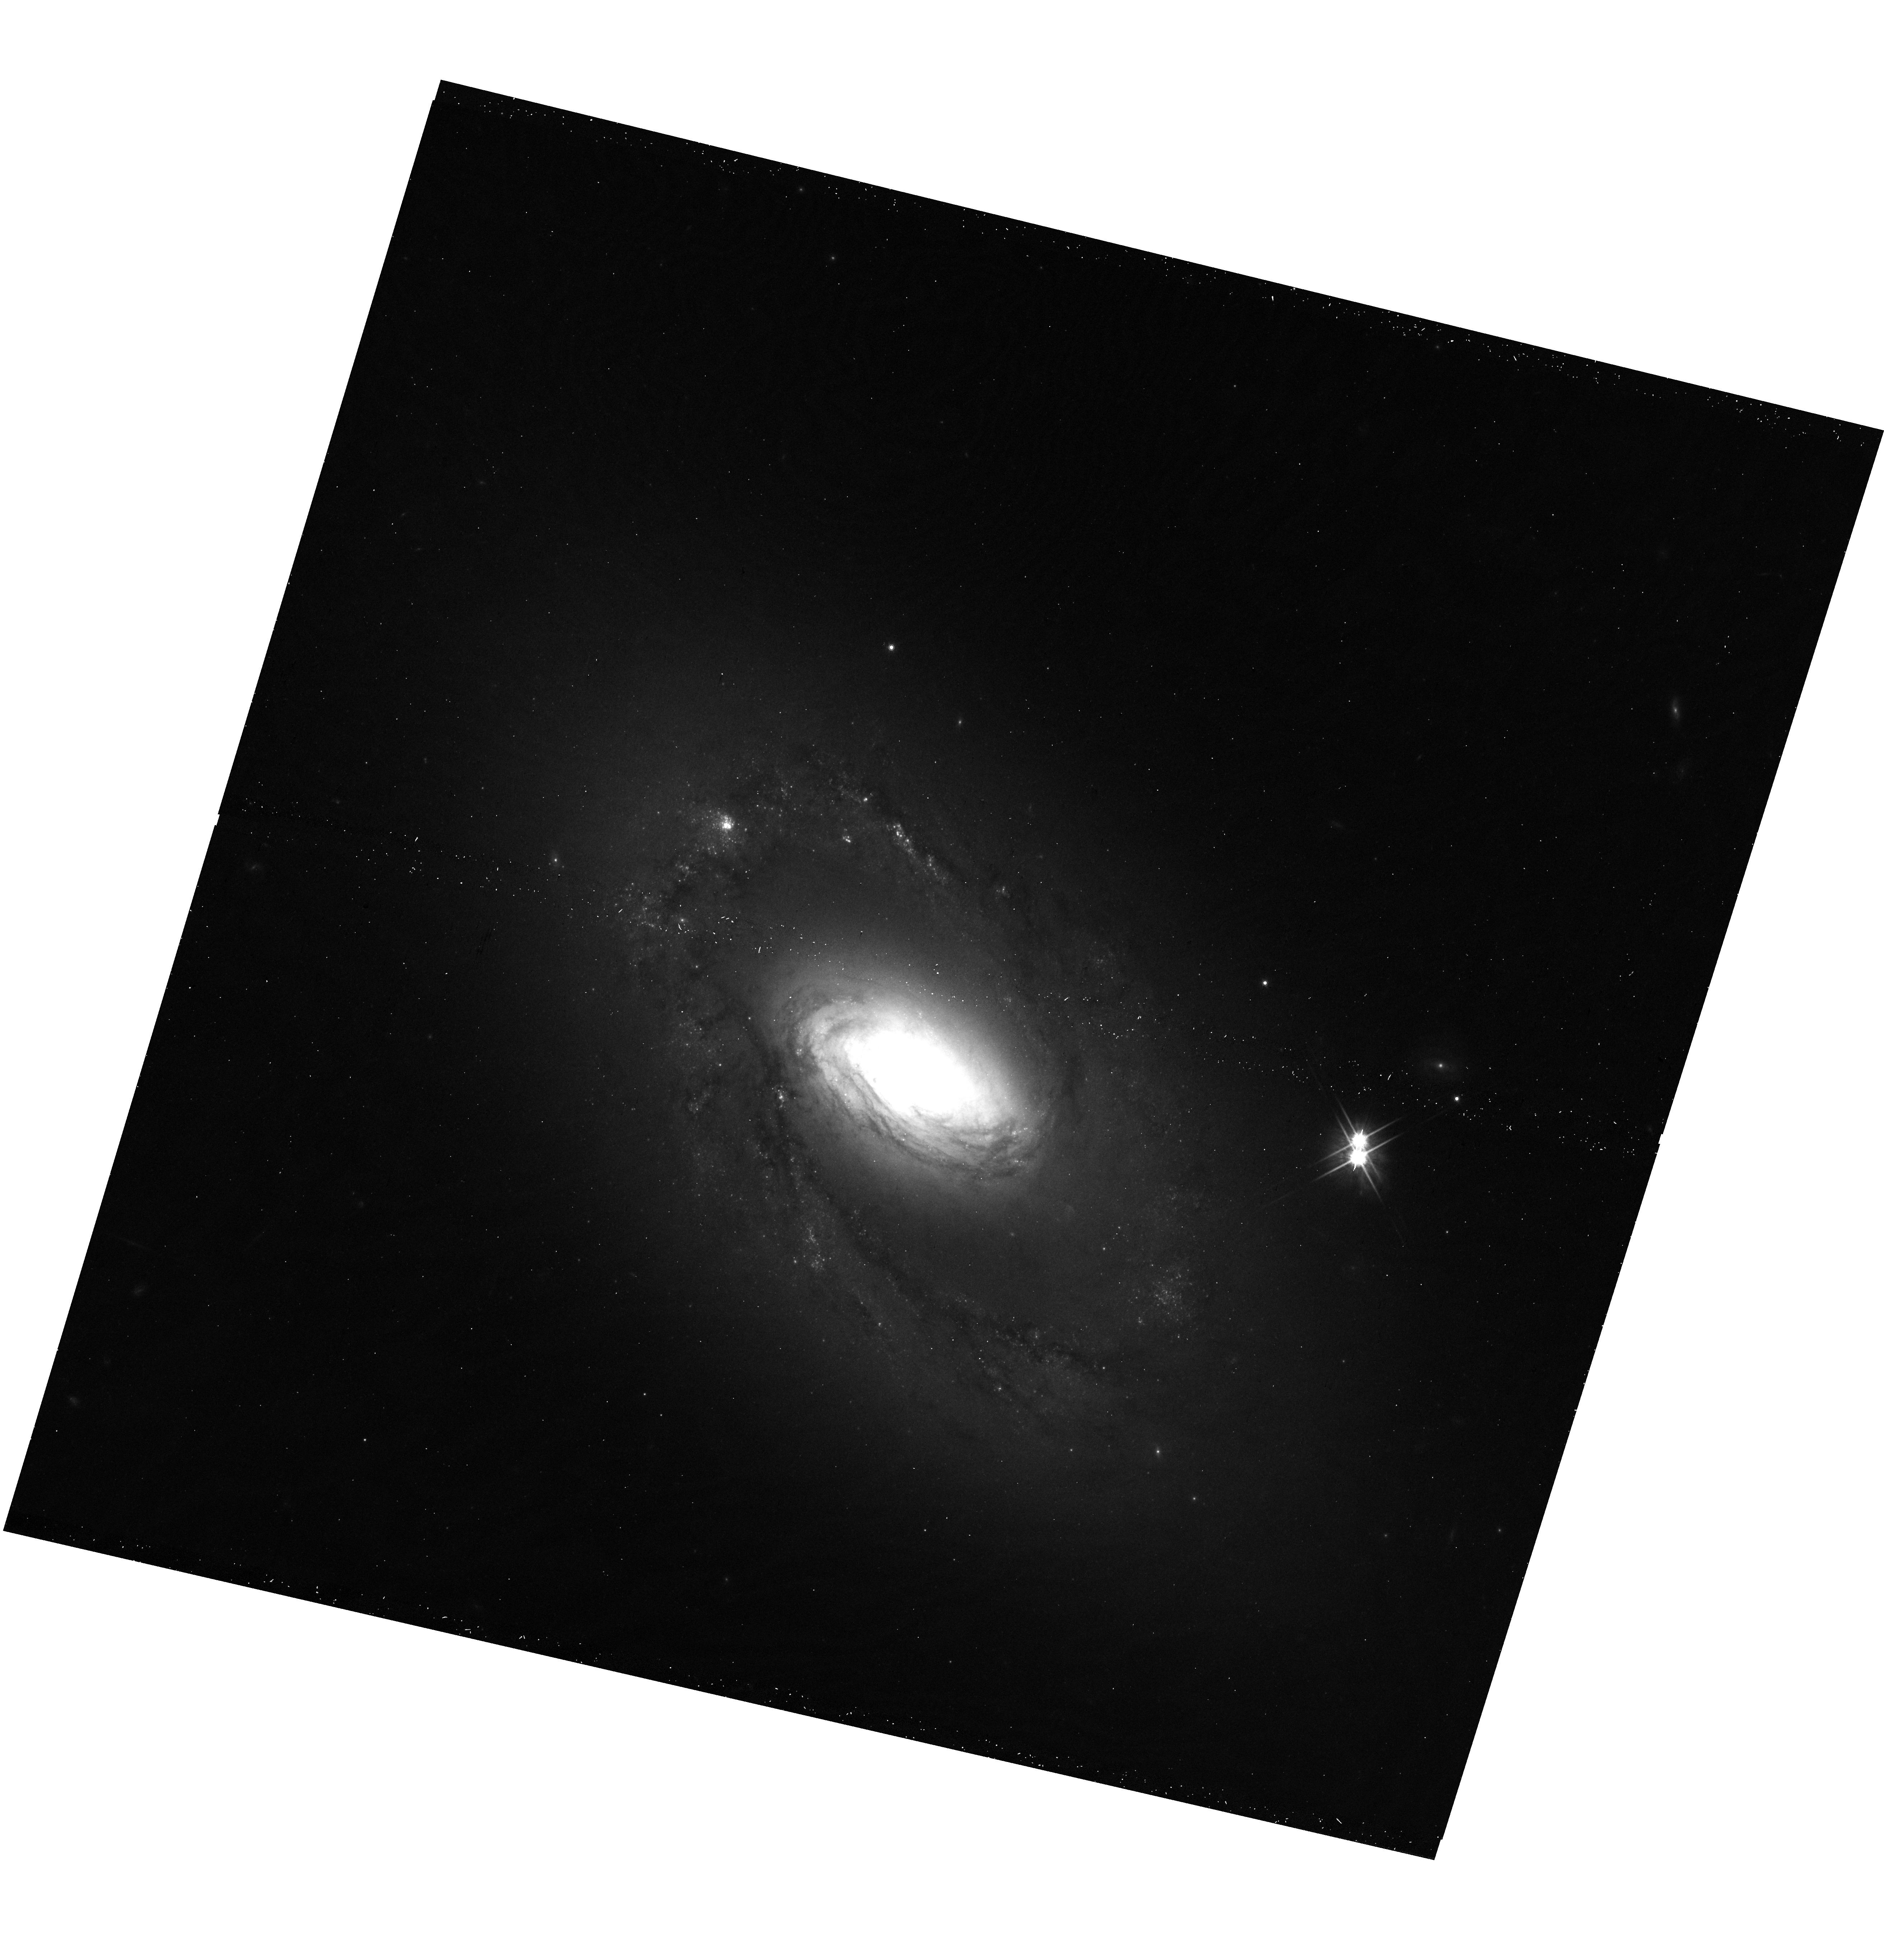
Target: NGC-4102
Instrument: WFC3/UVIS
Filter: F814W
Exposure: 12 min
Observation ID: hst_17580_04_wfc3_uvis_f814w_if7604

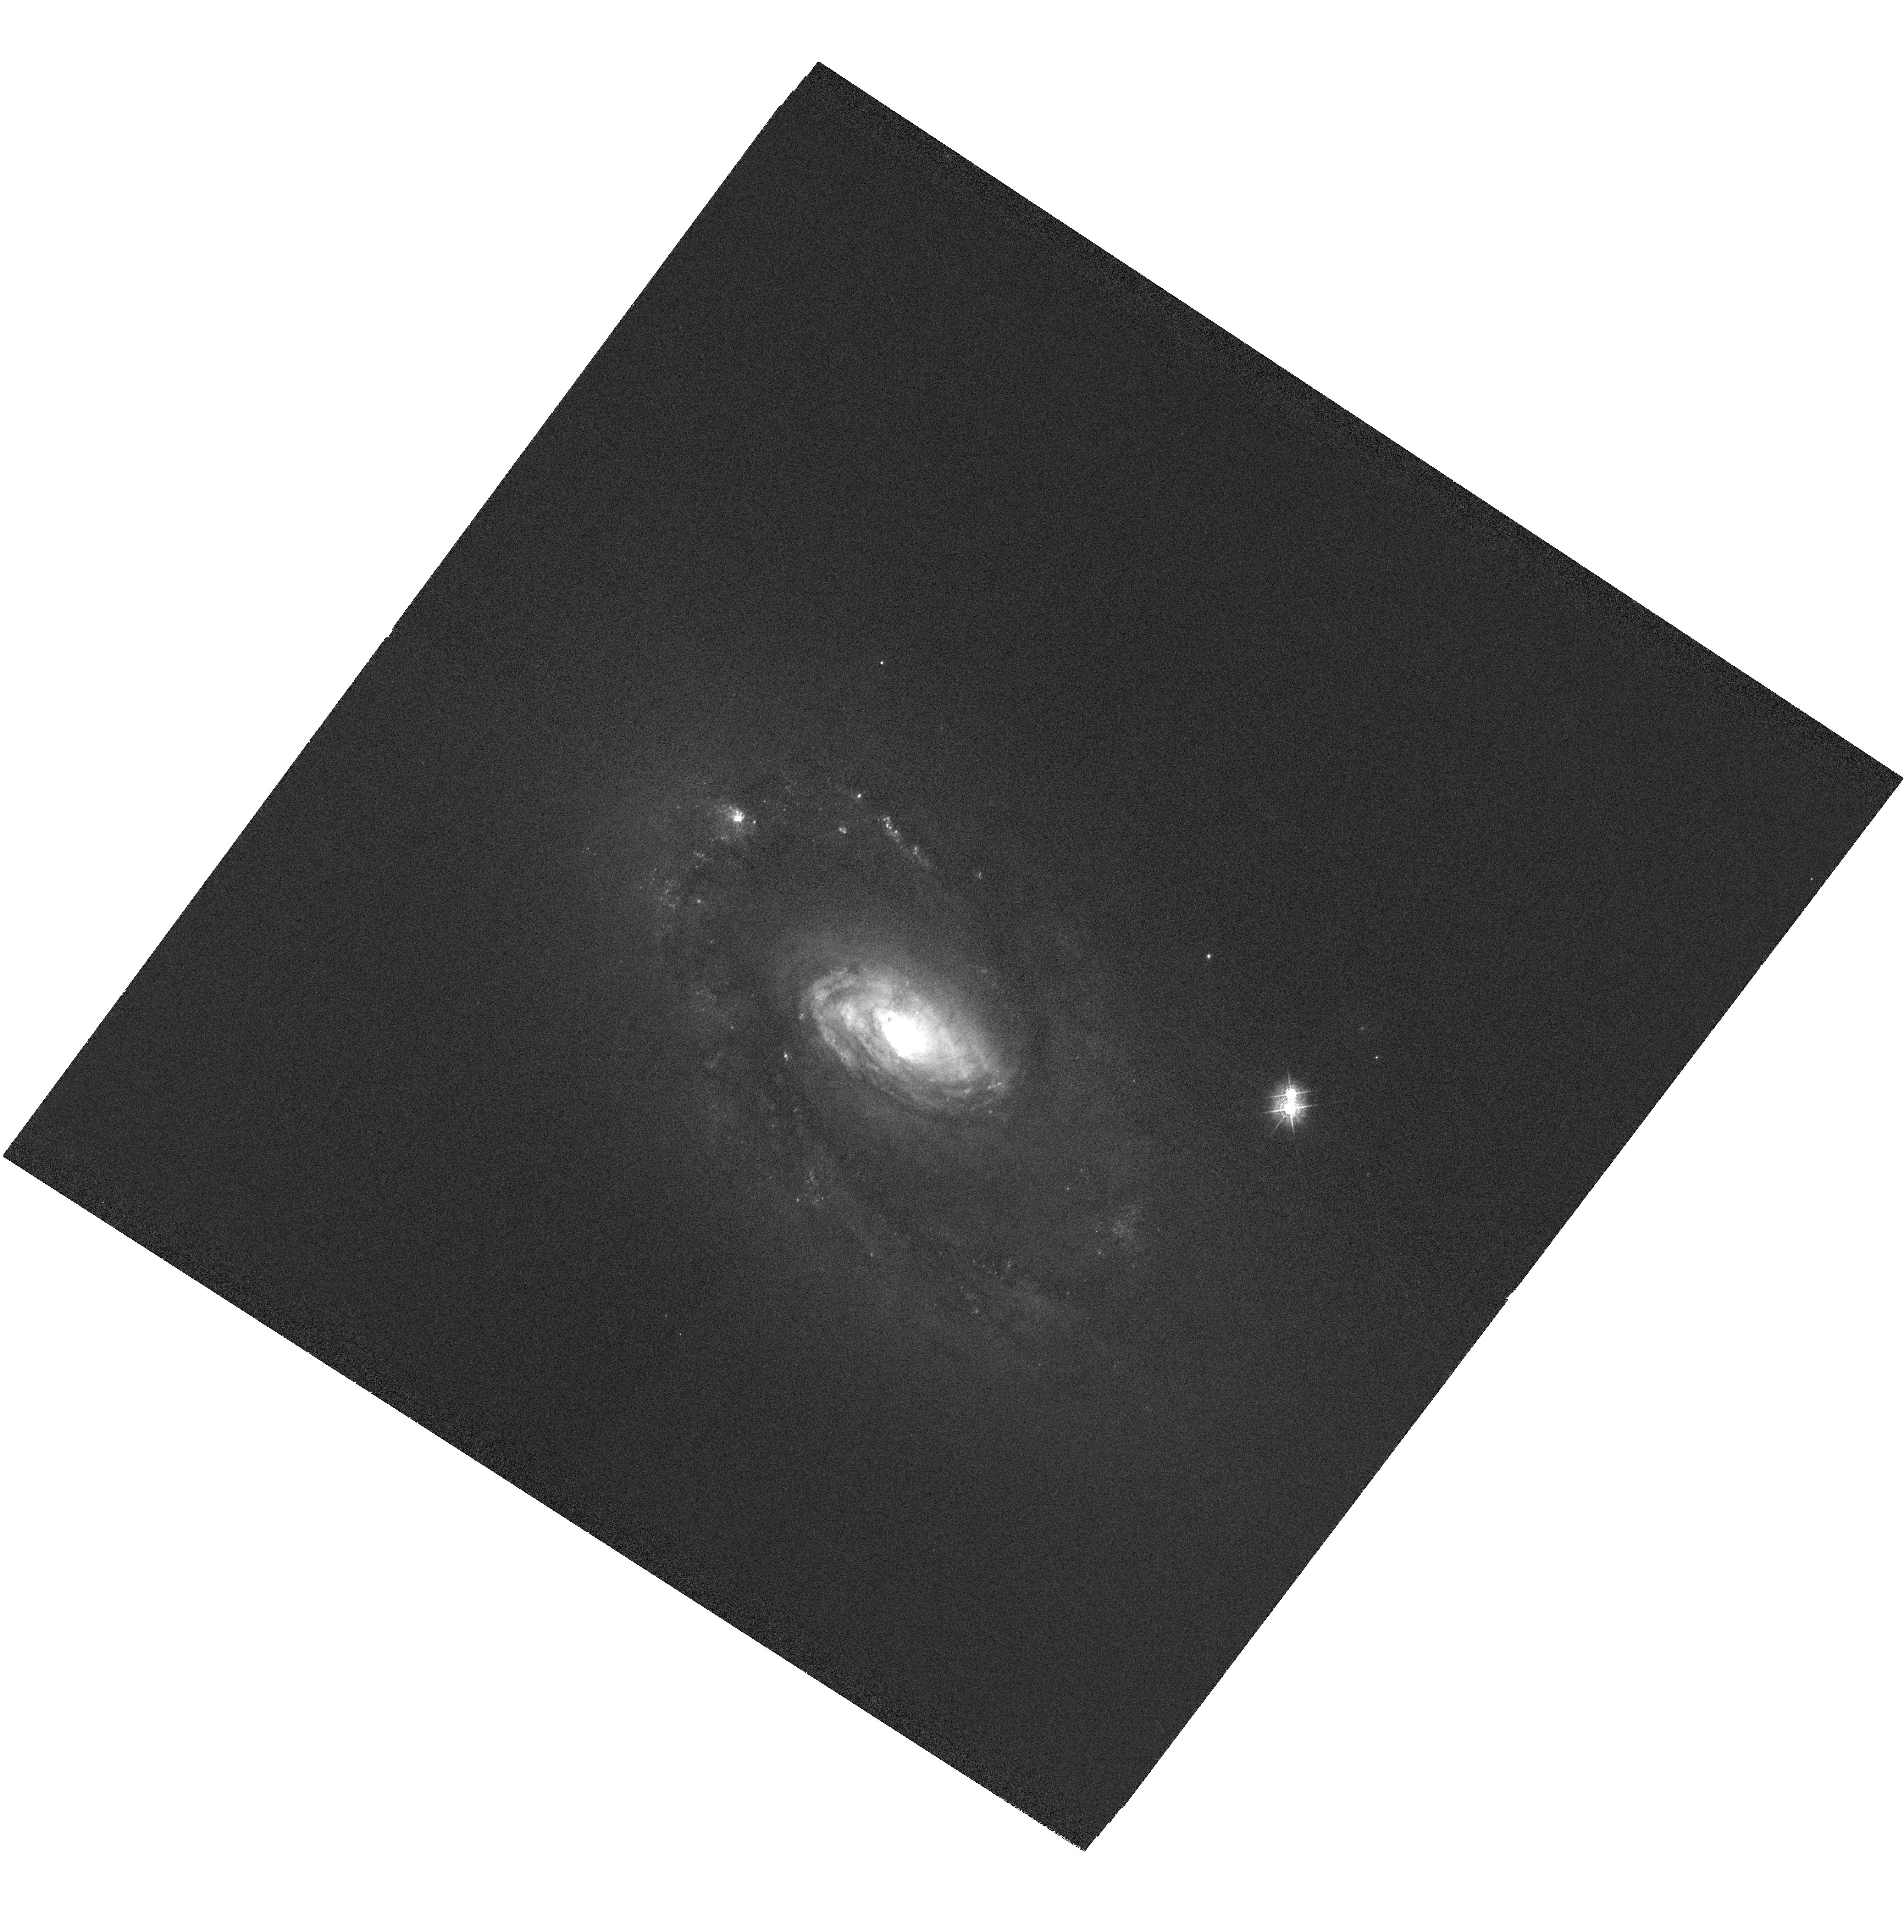
Target: NGC-4102
Instrument: WFC3/UVIS
Filter: F502N
Exposure: 2.5 h
Observation ID: hst_17580_05_wfc3_uvis_f502n_if7605

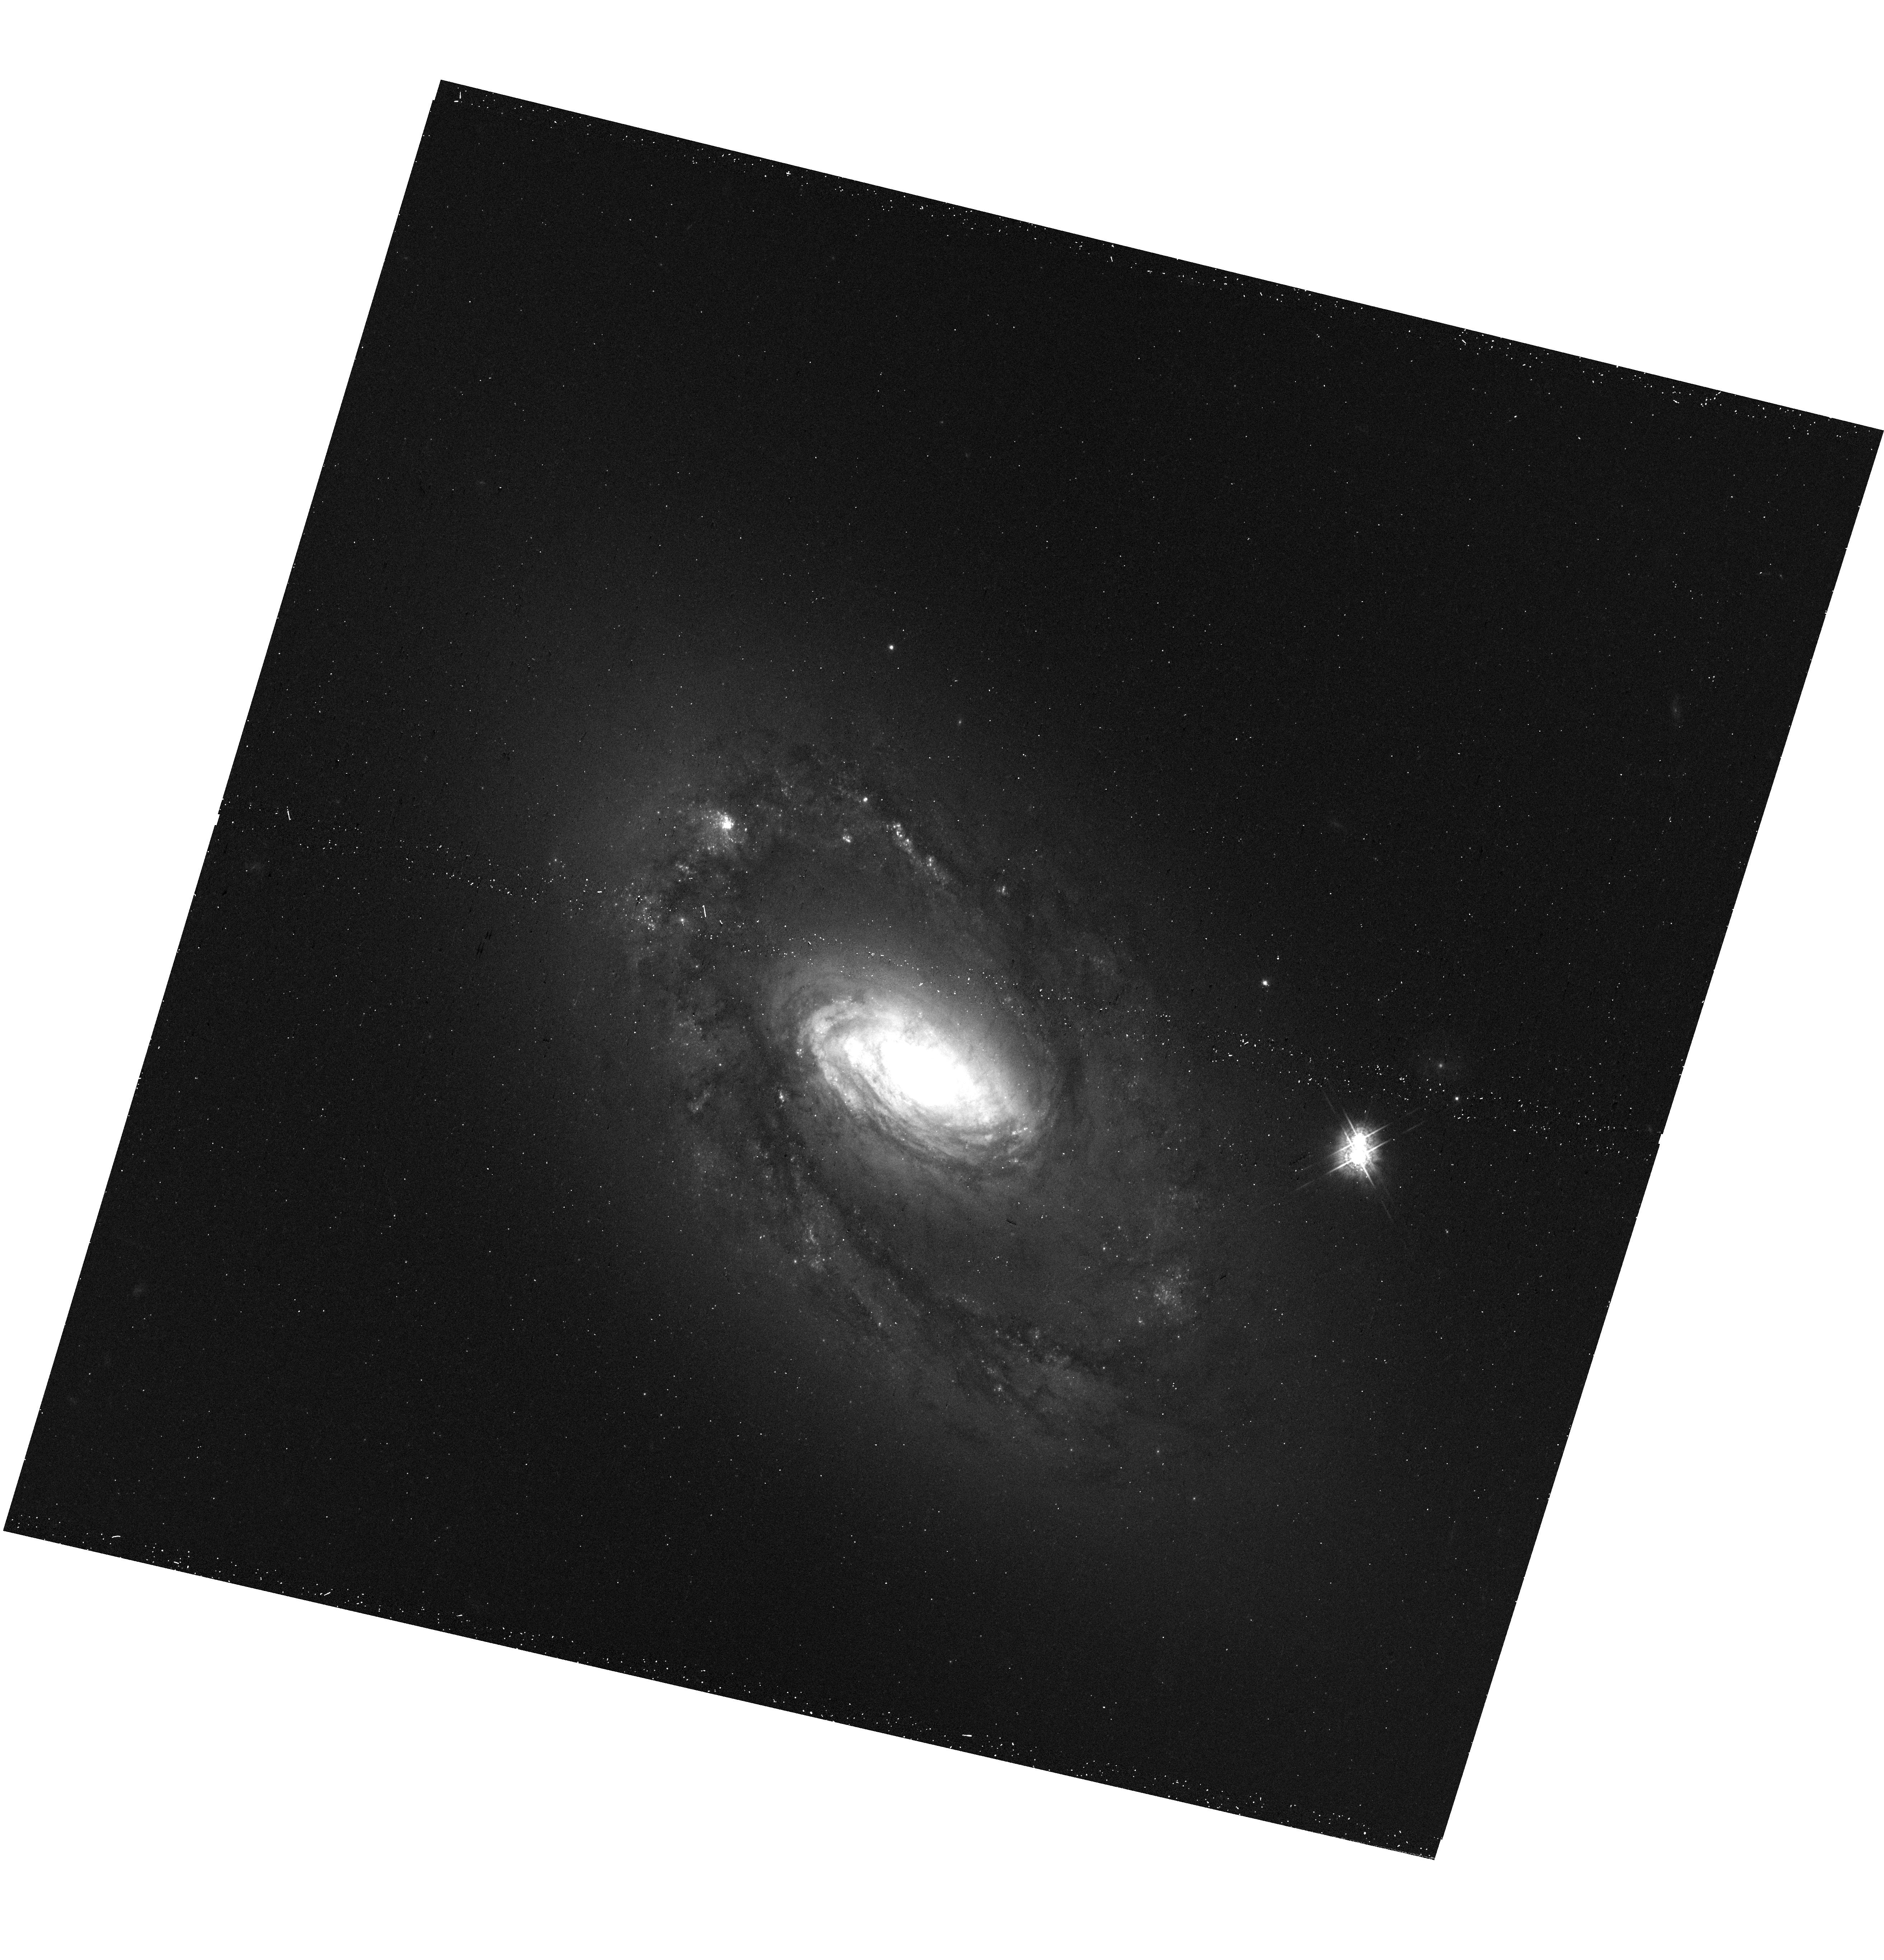
Target: NGC-4102
Instrument: WFC3/UVIS
Filter: F547M
Exposure: 12 min
Observation ID: hst_17580_04_wfc3_uvis_f547m_if7604

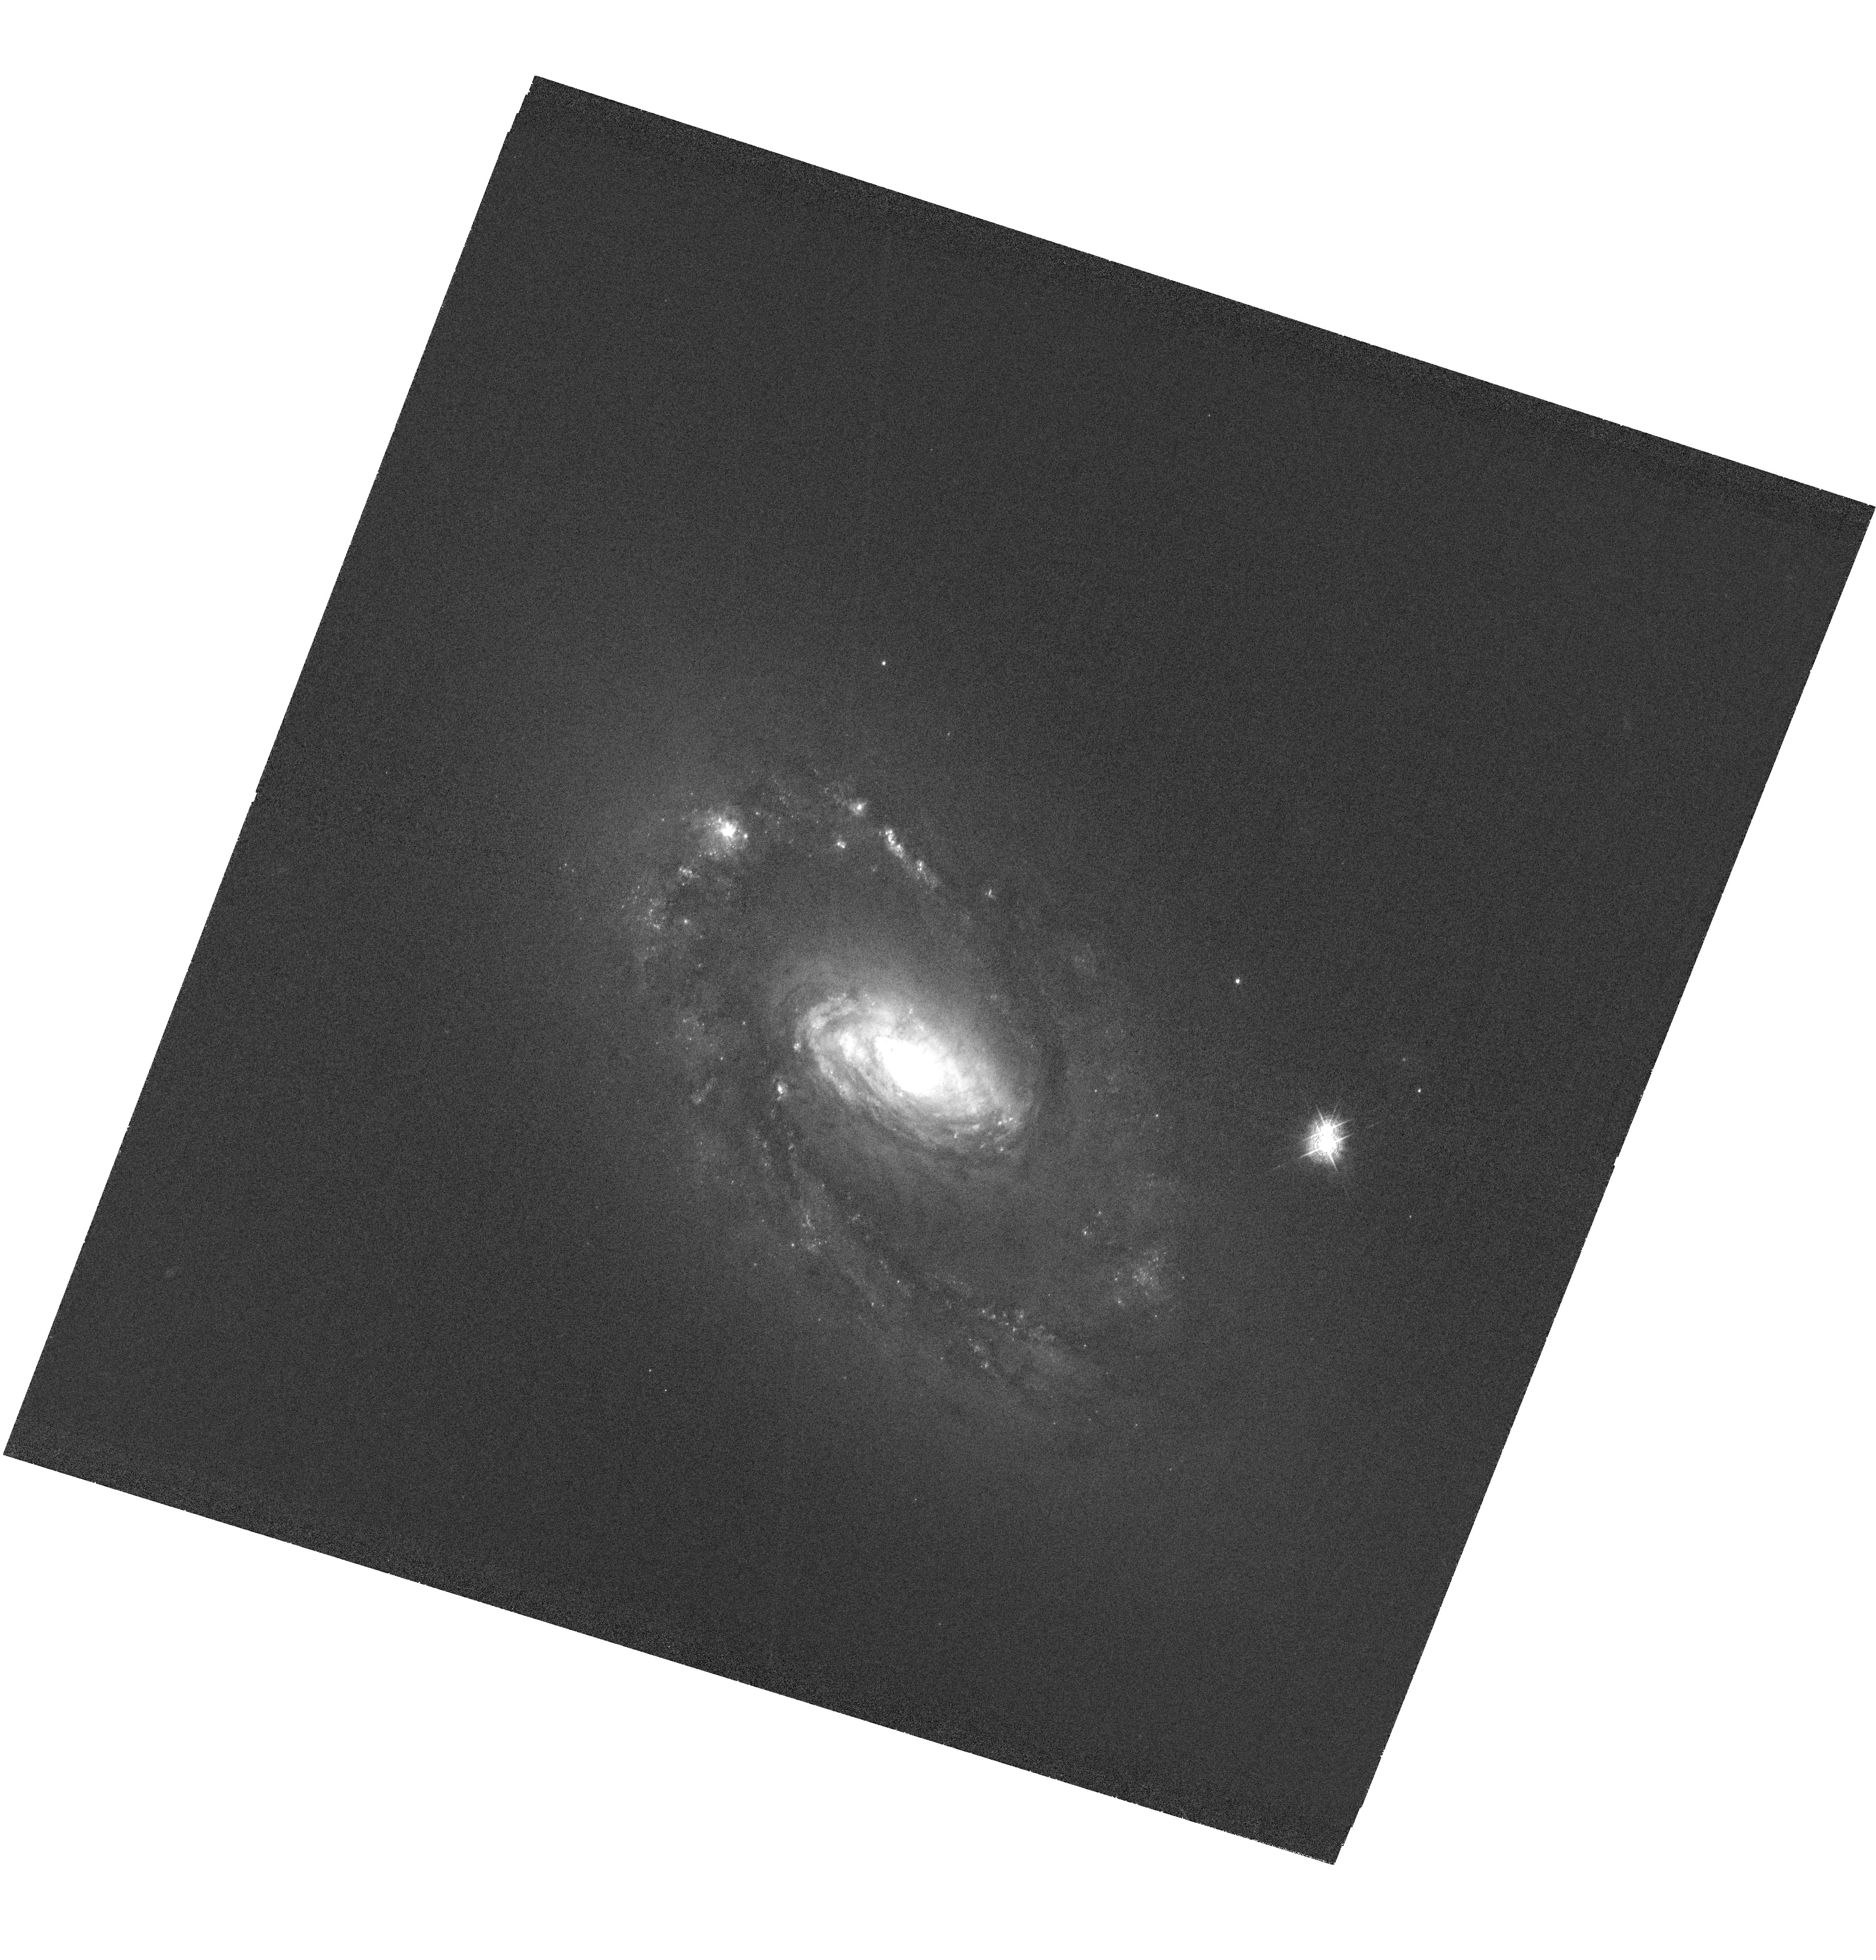
Target: NGC-4102
Instrument: WFC3/UVIS
Filter: F487N
Exposure: 2.8 h
Observation ID: hst_17580_02_wfc3_uvis_f487n_if7602

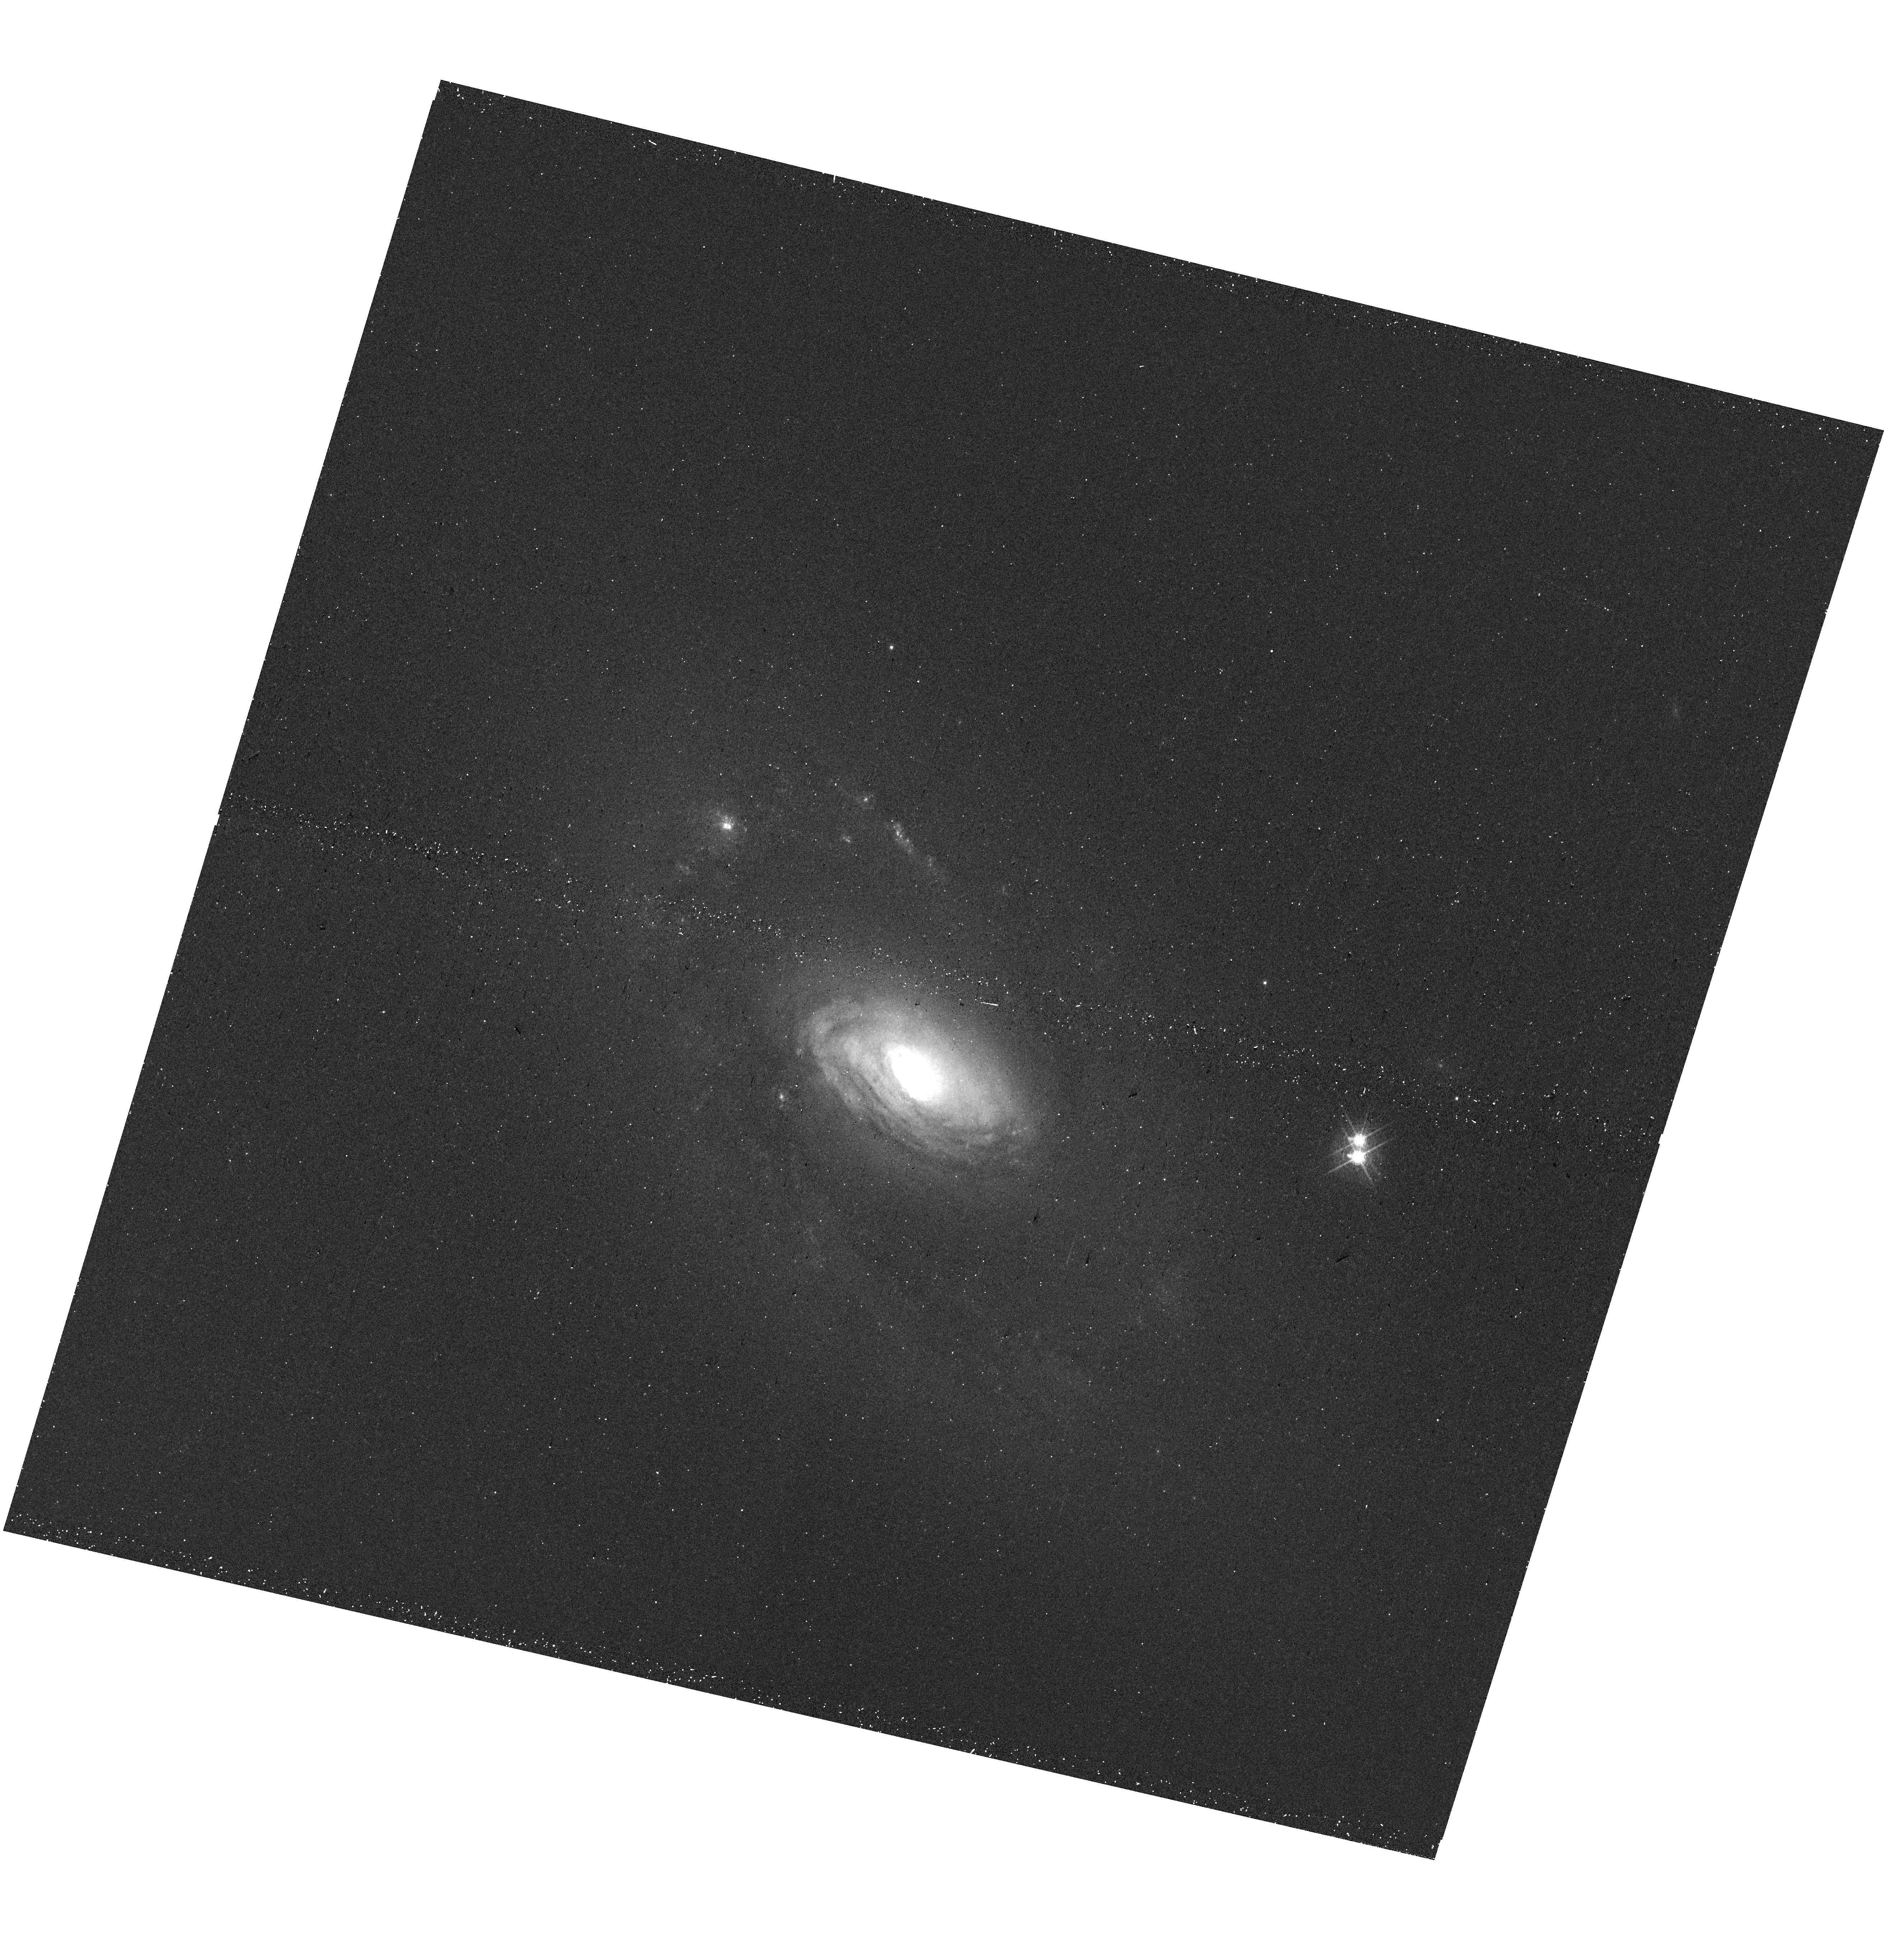
Target: NGC-4102
Instrument: WFC3/UVIS
Filter: F673N
Exposure: 12 min
Observation ID: hst_17580_04_wfc3_uvis_f673n_if7604

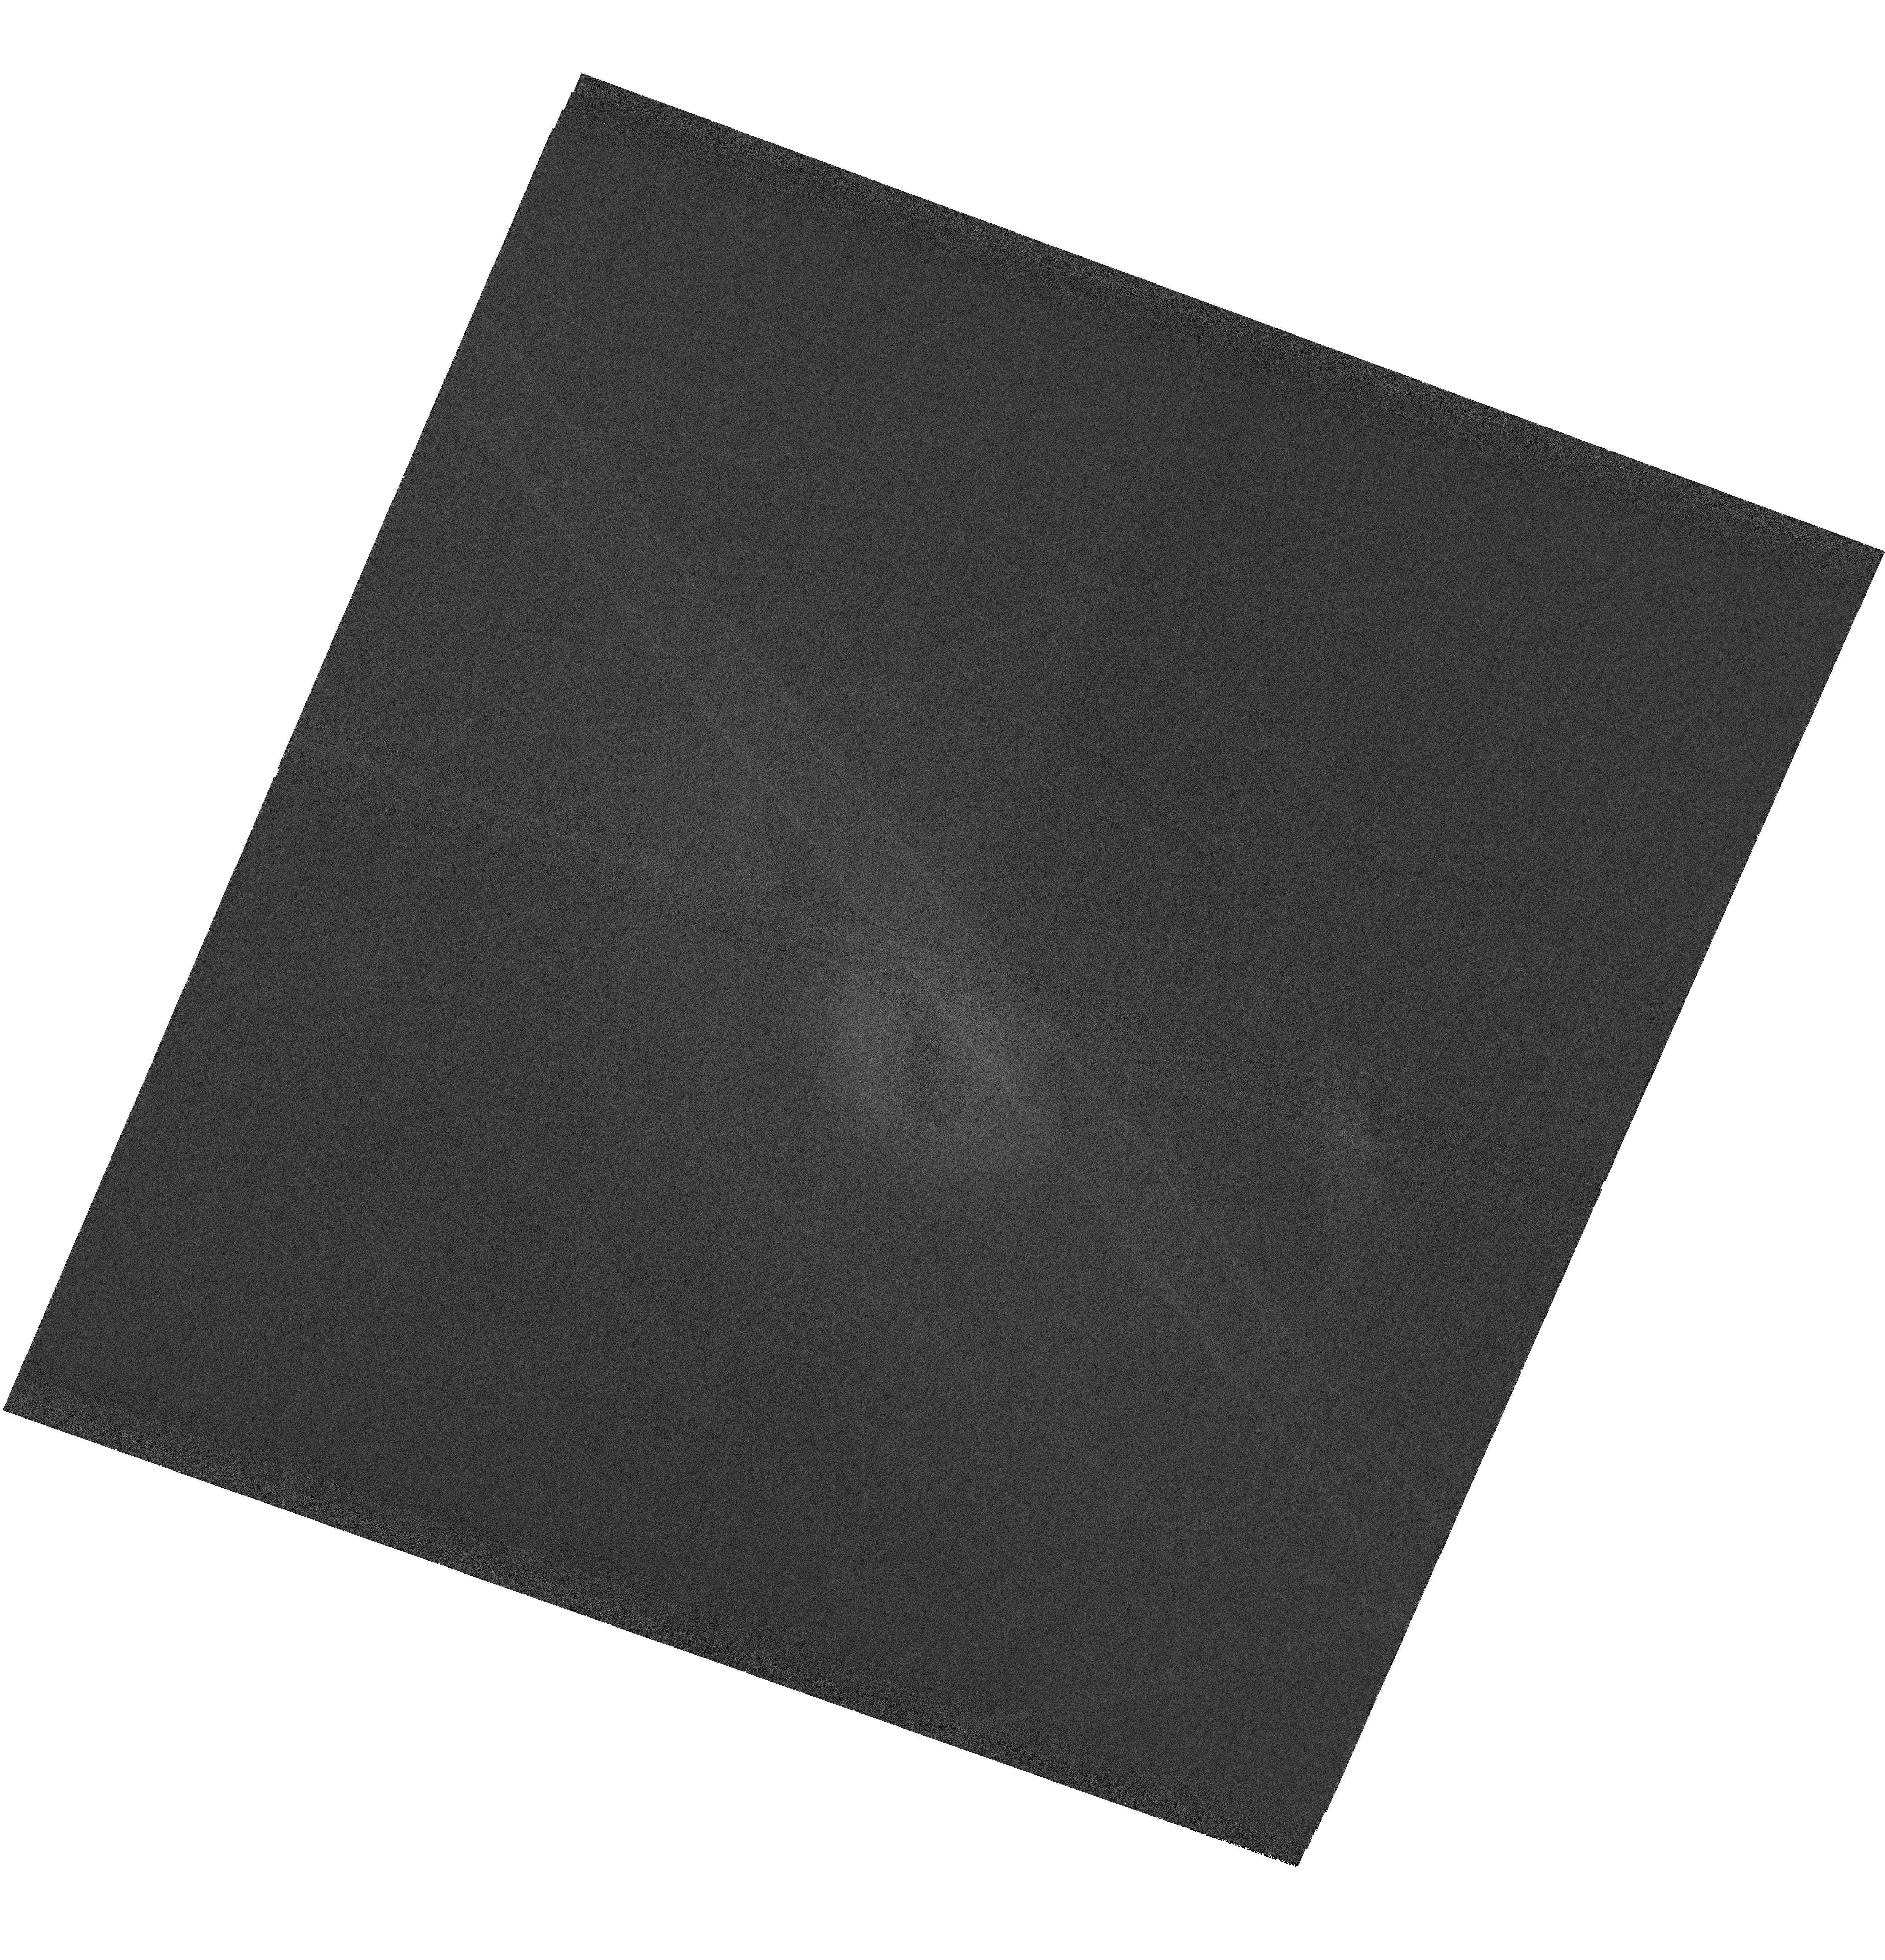
Target: NGC-4102
Instrument: WFC3/UVIS
Filter: F502N
Exposure: 2.8 h
Observation ID: hst_17580_01_wfc3_uvis_f502n_if7601

Probing the AGN-Host Relationship in the LINER /CT-AGN NGC 4102 (PI: Fabbiano, Giuseppina)

High-resolution Chandra and multi-wavelength maps of the inner regions of nearby active galaxies are revealing an increasingly complex and intriguing picture of the AGN and its multi-faceted interaction with the host galaxy (feedback). We propose a deep probe into the AGN-host relationship in NGC 4102, a luminous LINER and a Compton-Thick (CT) AGN in the near universe (D~17 Mpc, 1''~100pc). With joint Chandra and HST observations, we propose to investigate the properties of the soft extended X-ray emission spatially and spectrally and distinguish between Seyfert, LINER, and star formation powered X-ray emission on scales from ~30pc to 5kpc. The spatial study of the hard X-ray emission (>2.5 keV), may provide key evidence of the interaction of the AGN with thick molecular clouds.